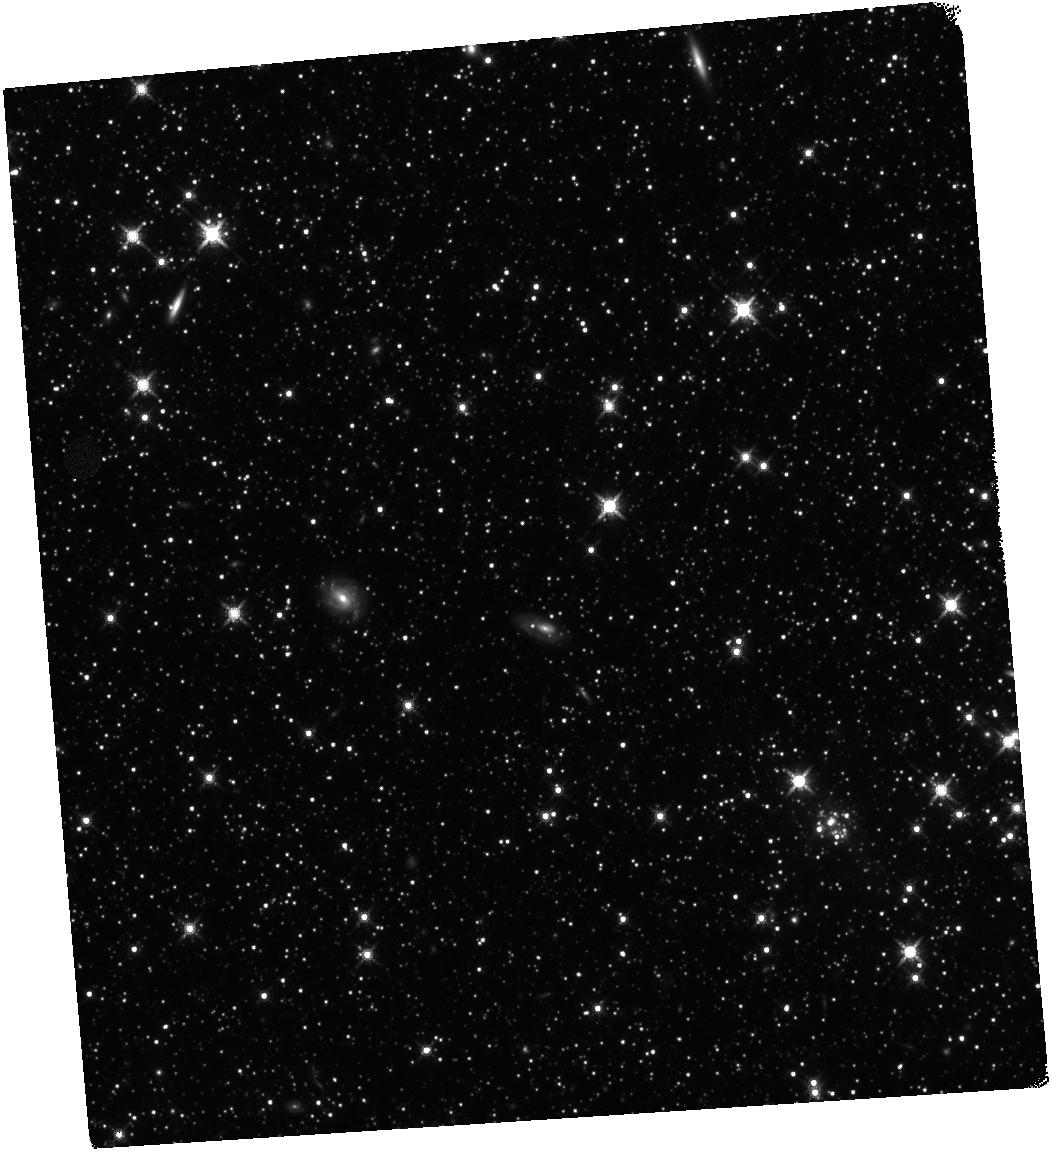
Target: LMC-FIELD-1
Instrument: WFC3/IR
Filter: F160W
Exposure: 1.7 h
Observation ID: hst_13860_02_wfc3_ir_f160w_ickh02

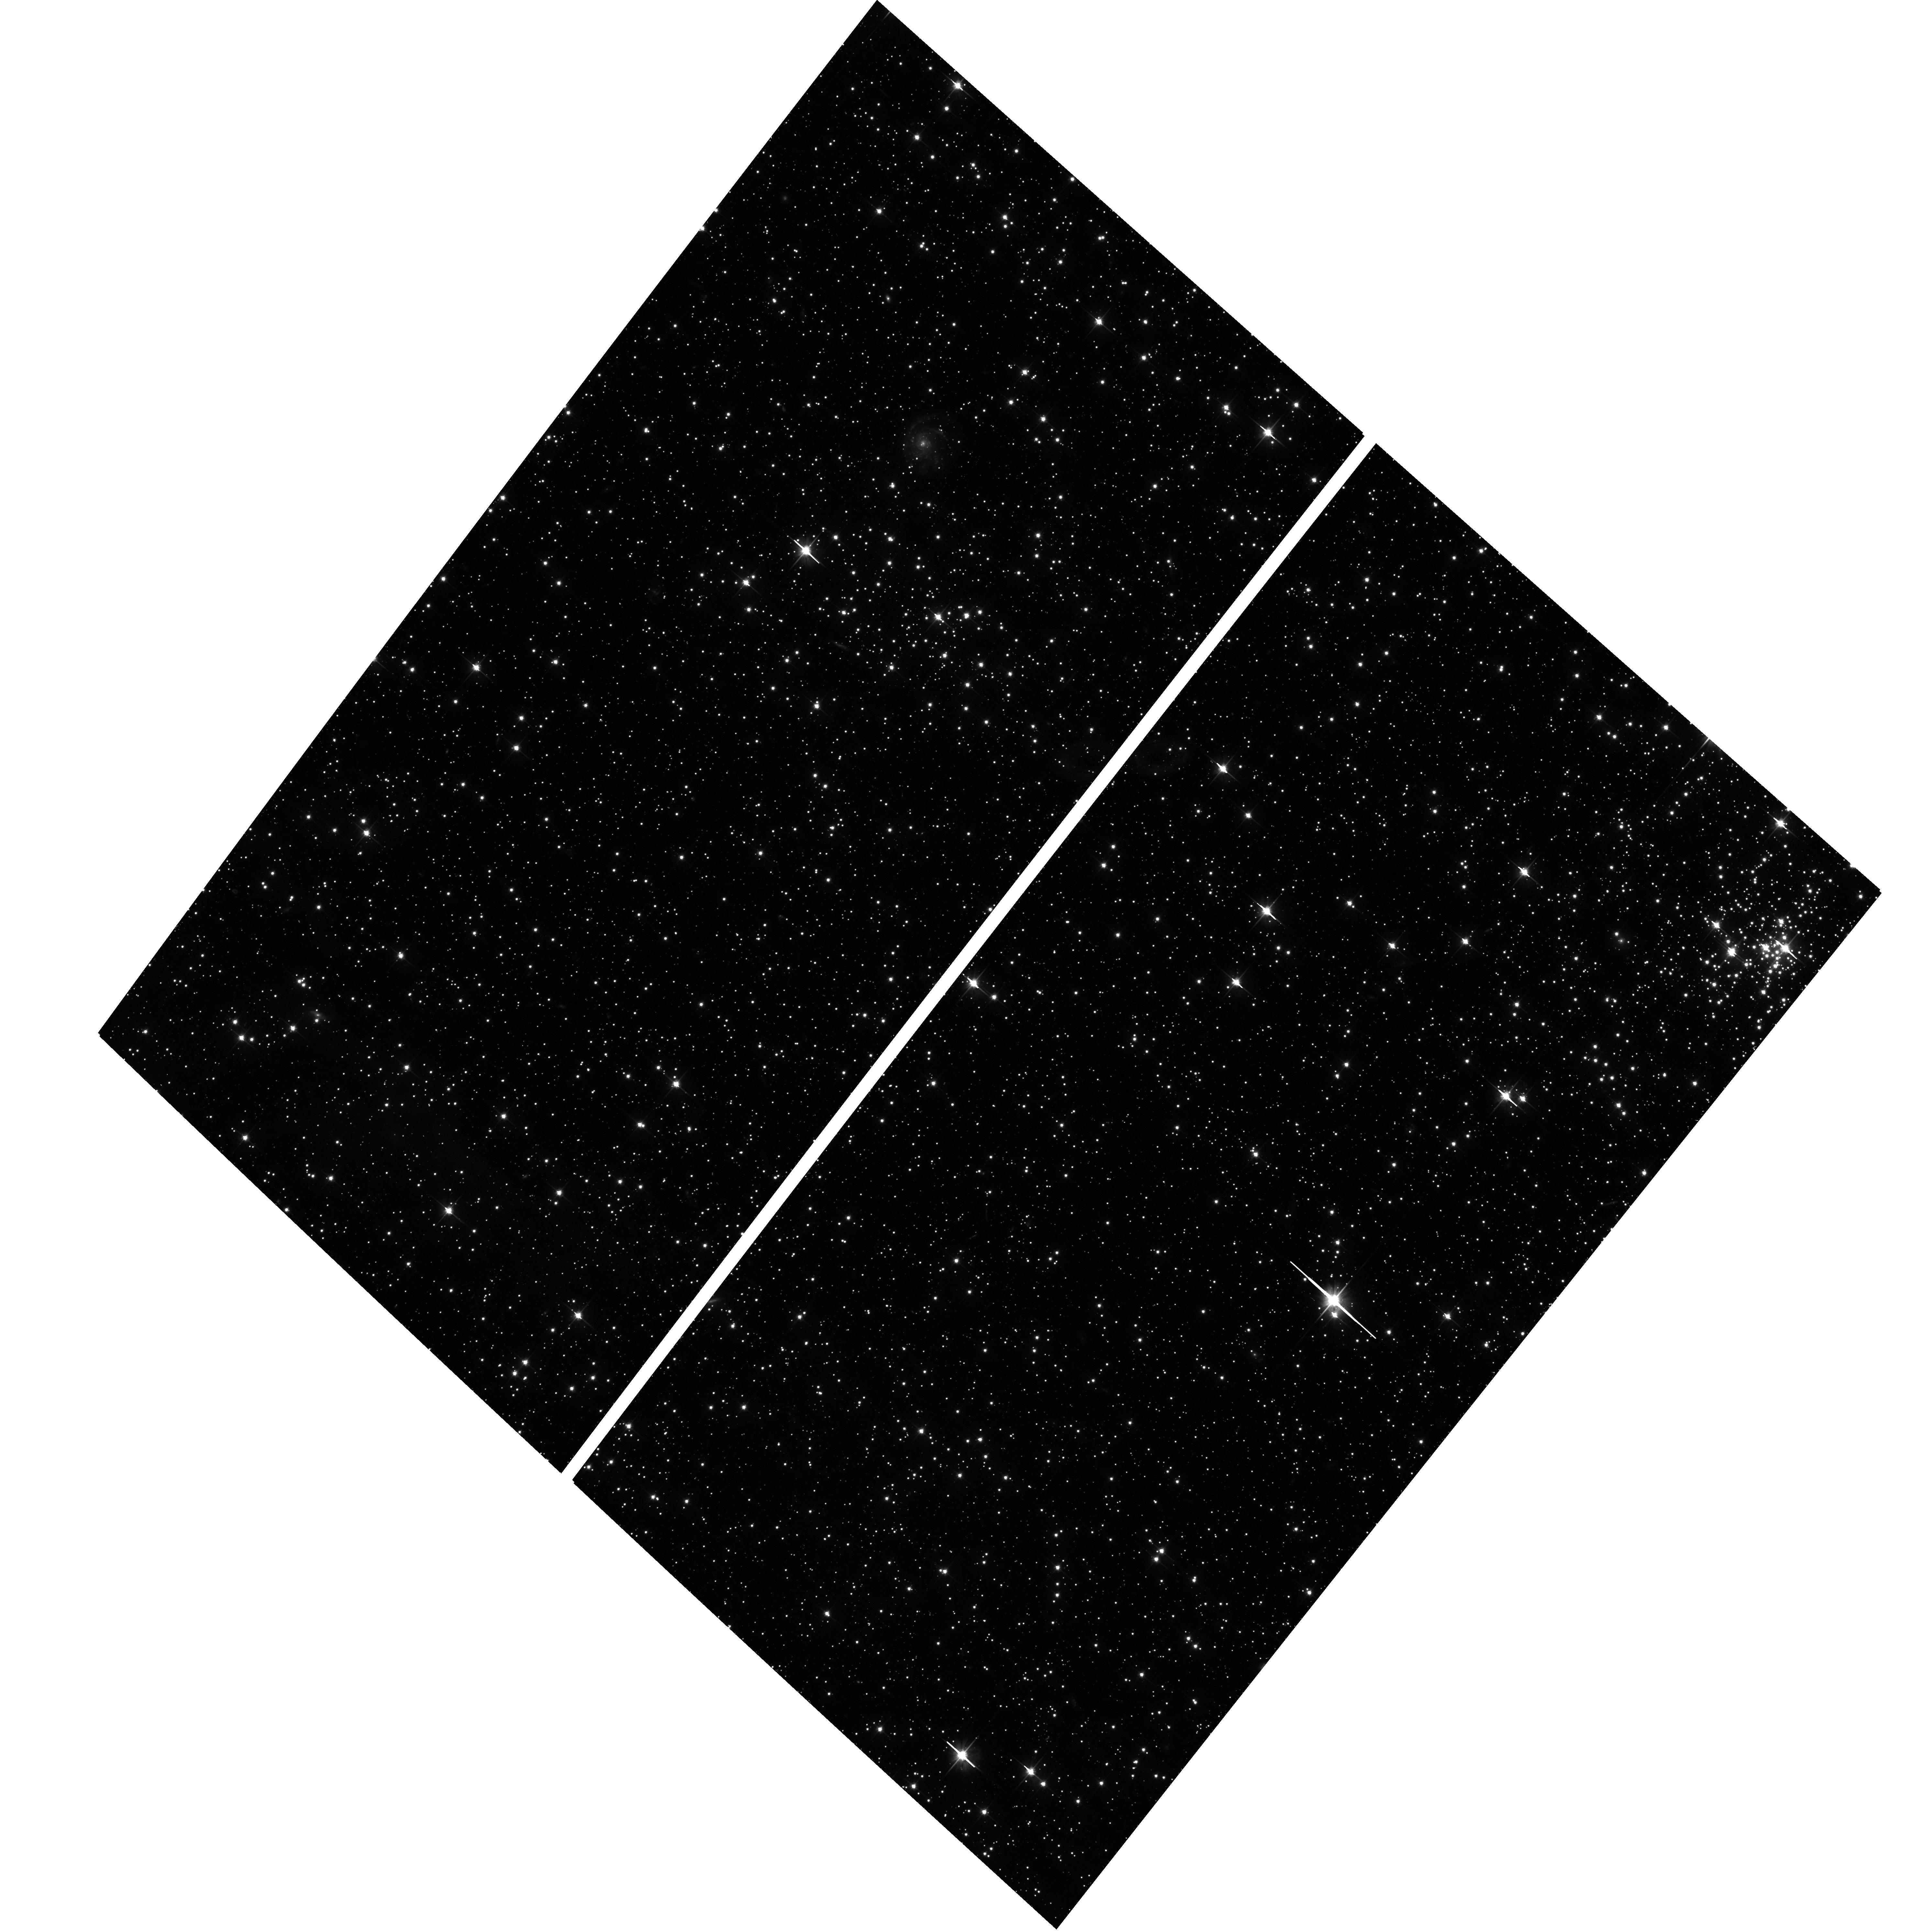
Target: LMC-FIELD-1
Instrument: ACS/WFC
Filter: F606W
Exposure: 48 min
Observation ID: hst_13860_04_acs_wfc_f606w_jckh04

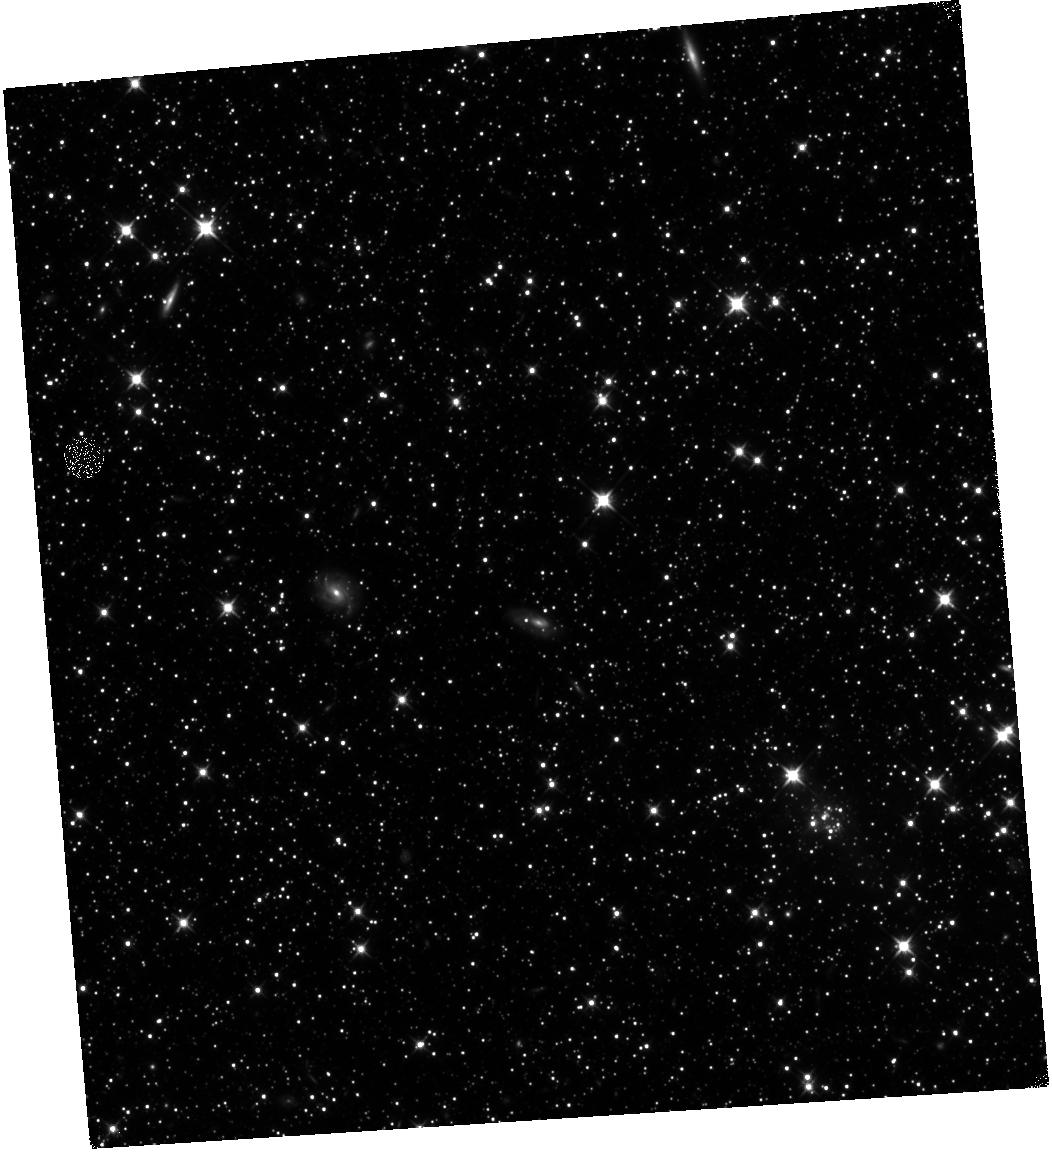
Target: LMC-FIELD-1
Instrument: WFC3/IR
Filter: F110W
Exposure: 1.7 h
Observation ID: hst_13860_06_wfc3_ir_f110w_ickh06

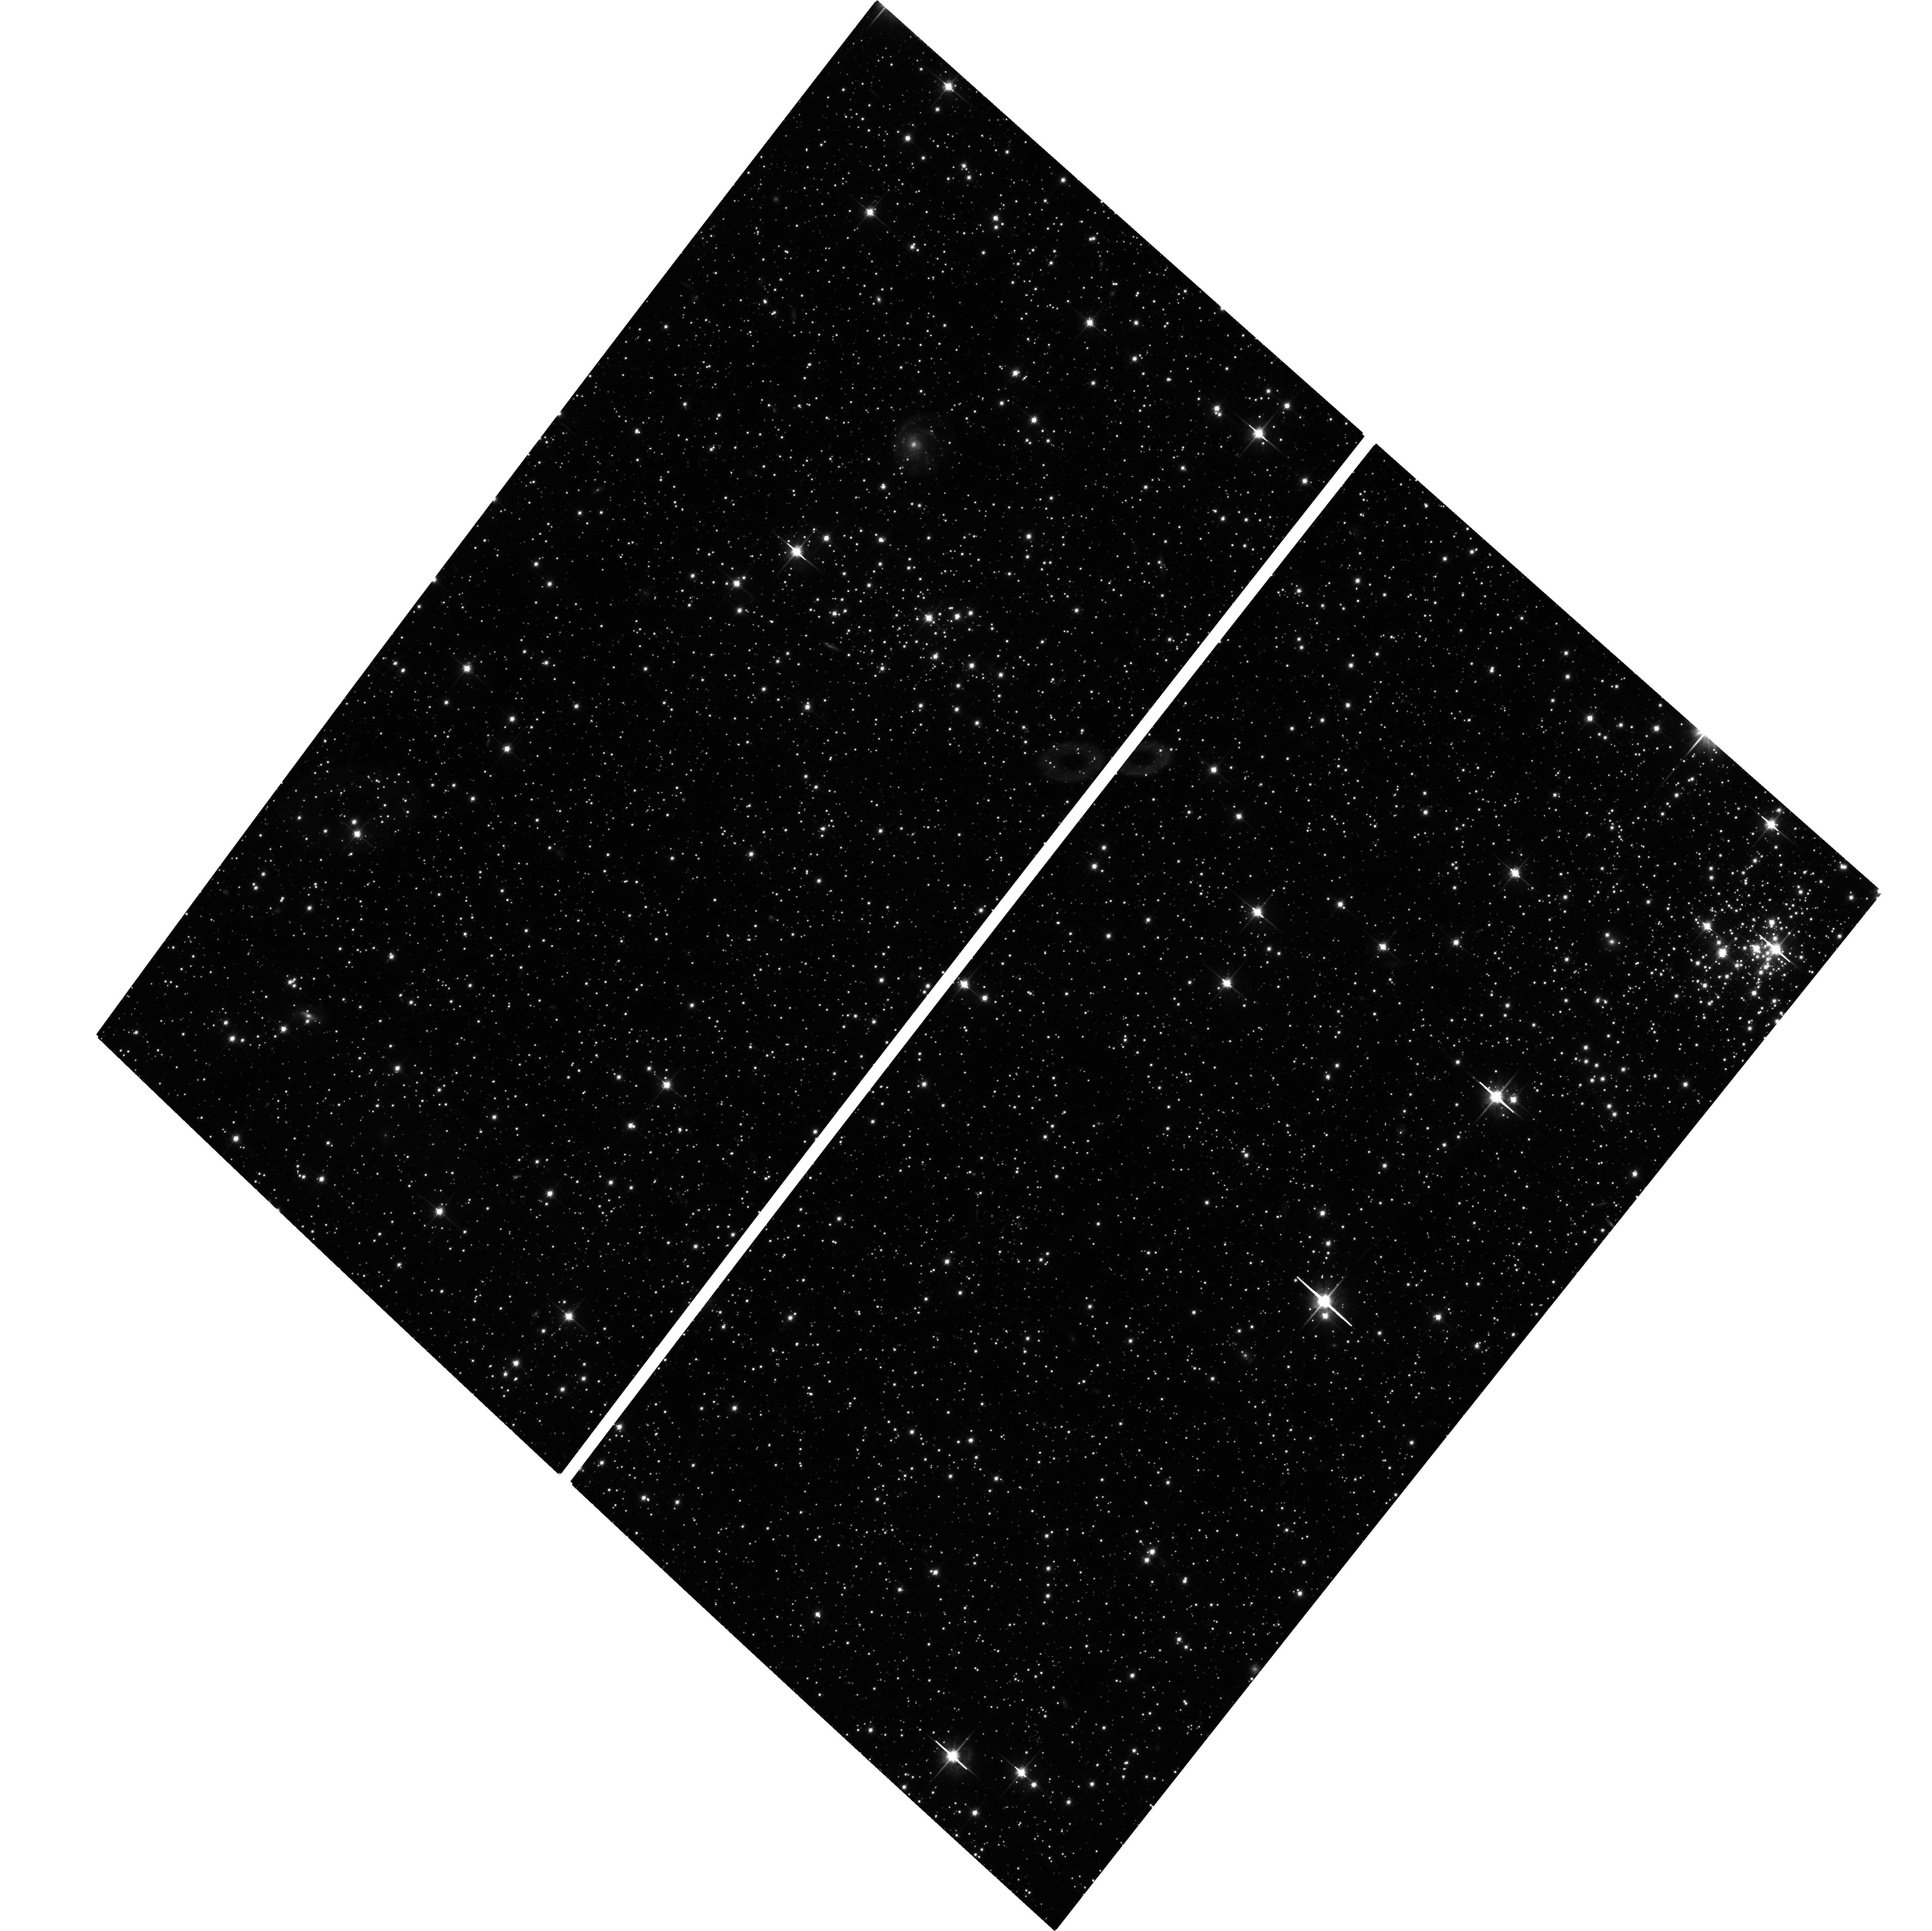
Target: LMC-FIELD-1
Instrument: ACS/WFC
Filter: F814W
Exposure: 1.6 h
Observation ID: hst_13860_06_acs_wfc_f814w_jckh06

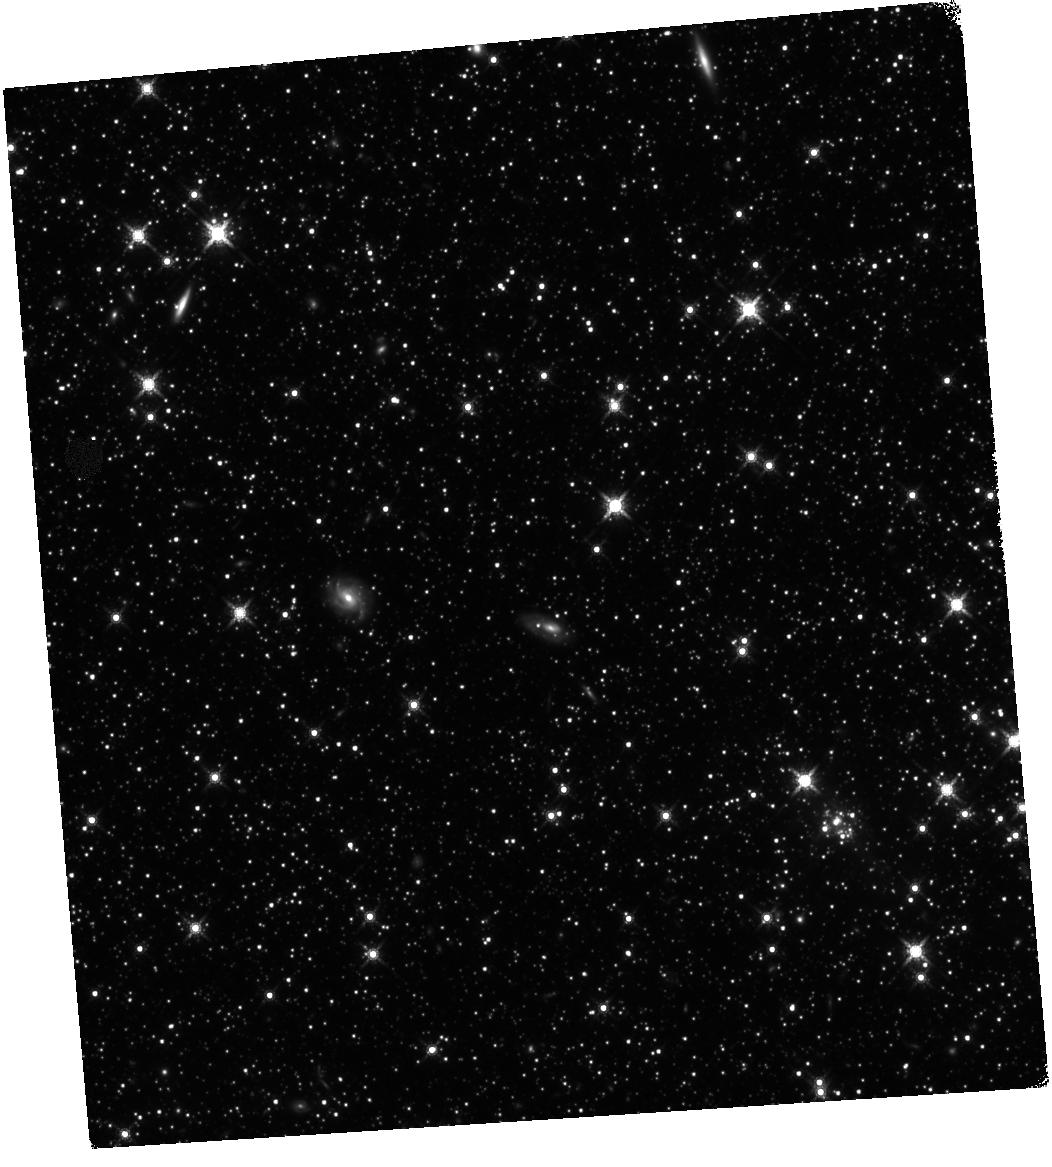
Target: LMC-FIELD-1
Instrument: WFC3/IR
Filter: F160W
Exposure: 1.7 h
Observation ID: hst_13860_03_wfc3_ir_f160w_ickh03

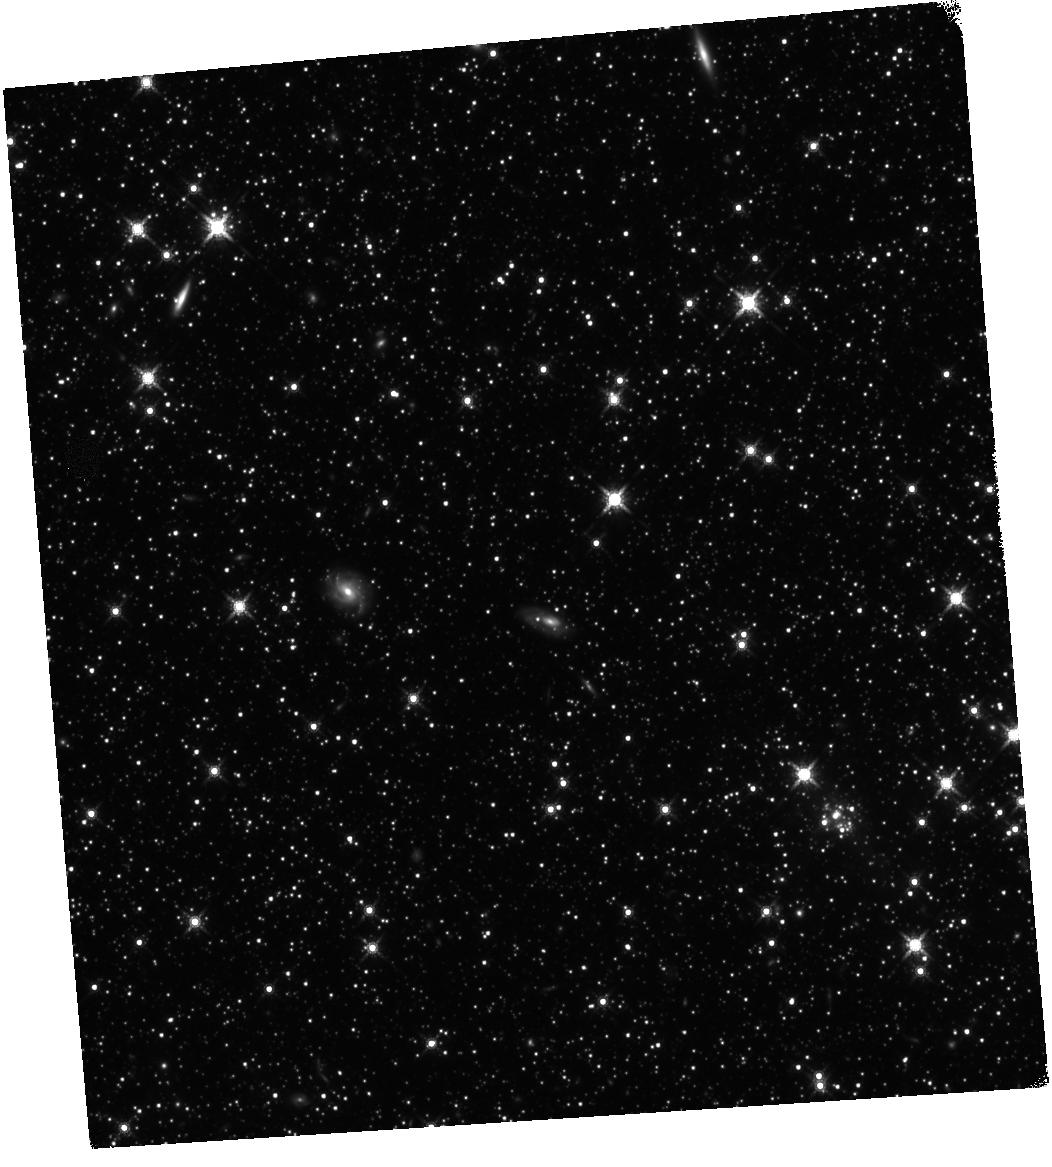
Target: LMC-FIELD-1
Instrument: WFC3/IR
Filter: F160W
Exposure: 1.7 h
Observation ID: hst_13860_04_wfc3_ir_f160w_ickh04

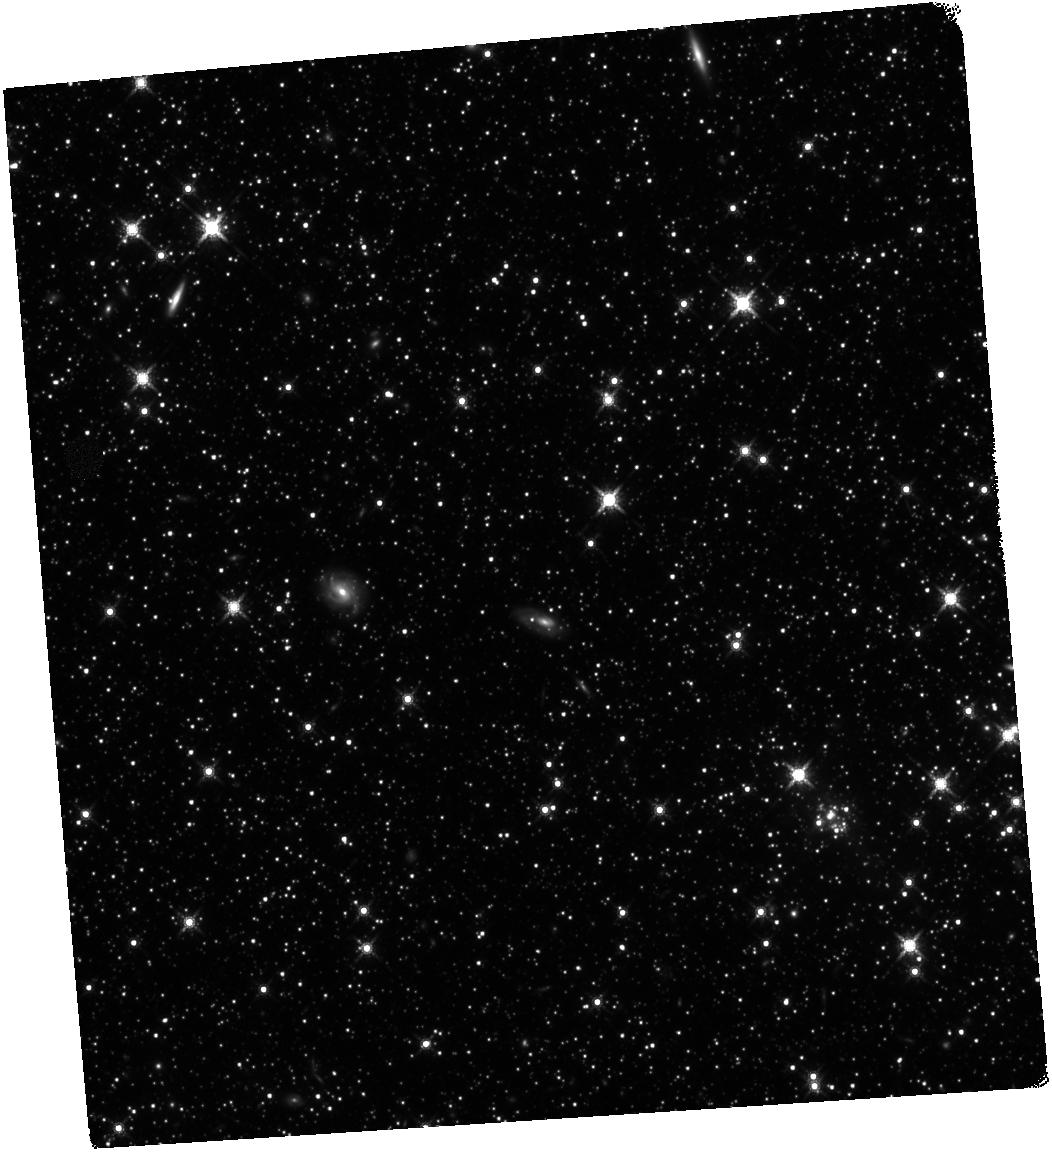
Target: LMC-FIELD-1
Instrument: WFC3/IR
Filter: F160W
Exposure: 1.7 h
Observation ID: hst_13860_01_wfc3_ir_f160w_ickh01

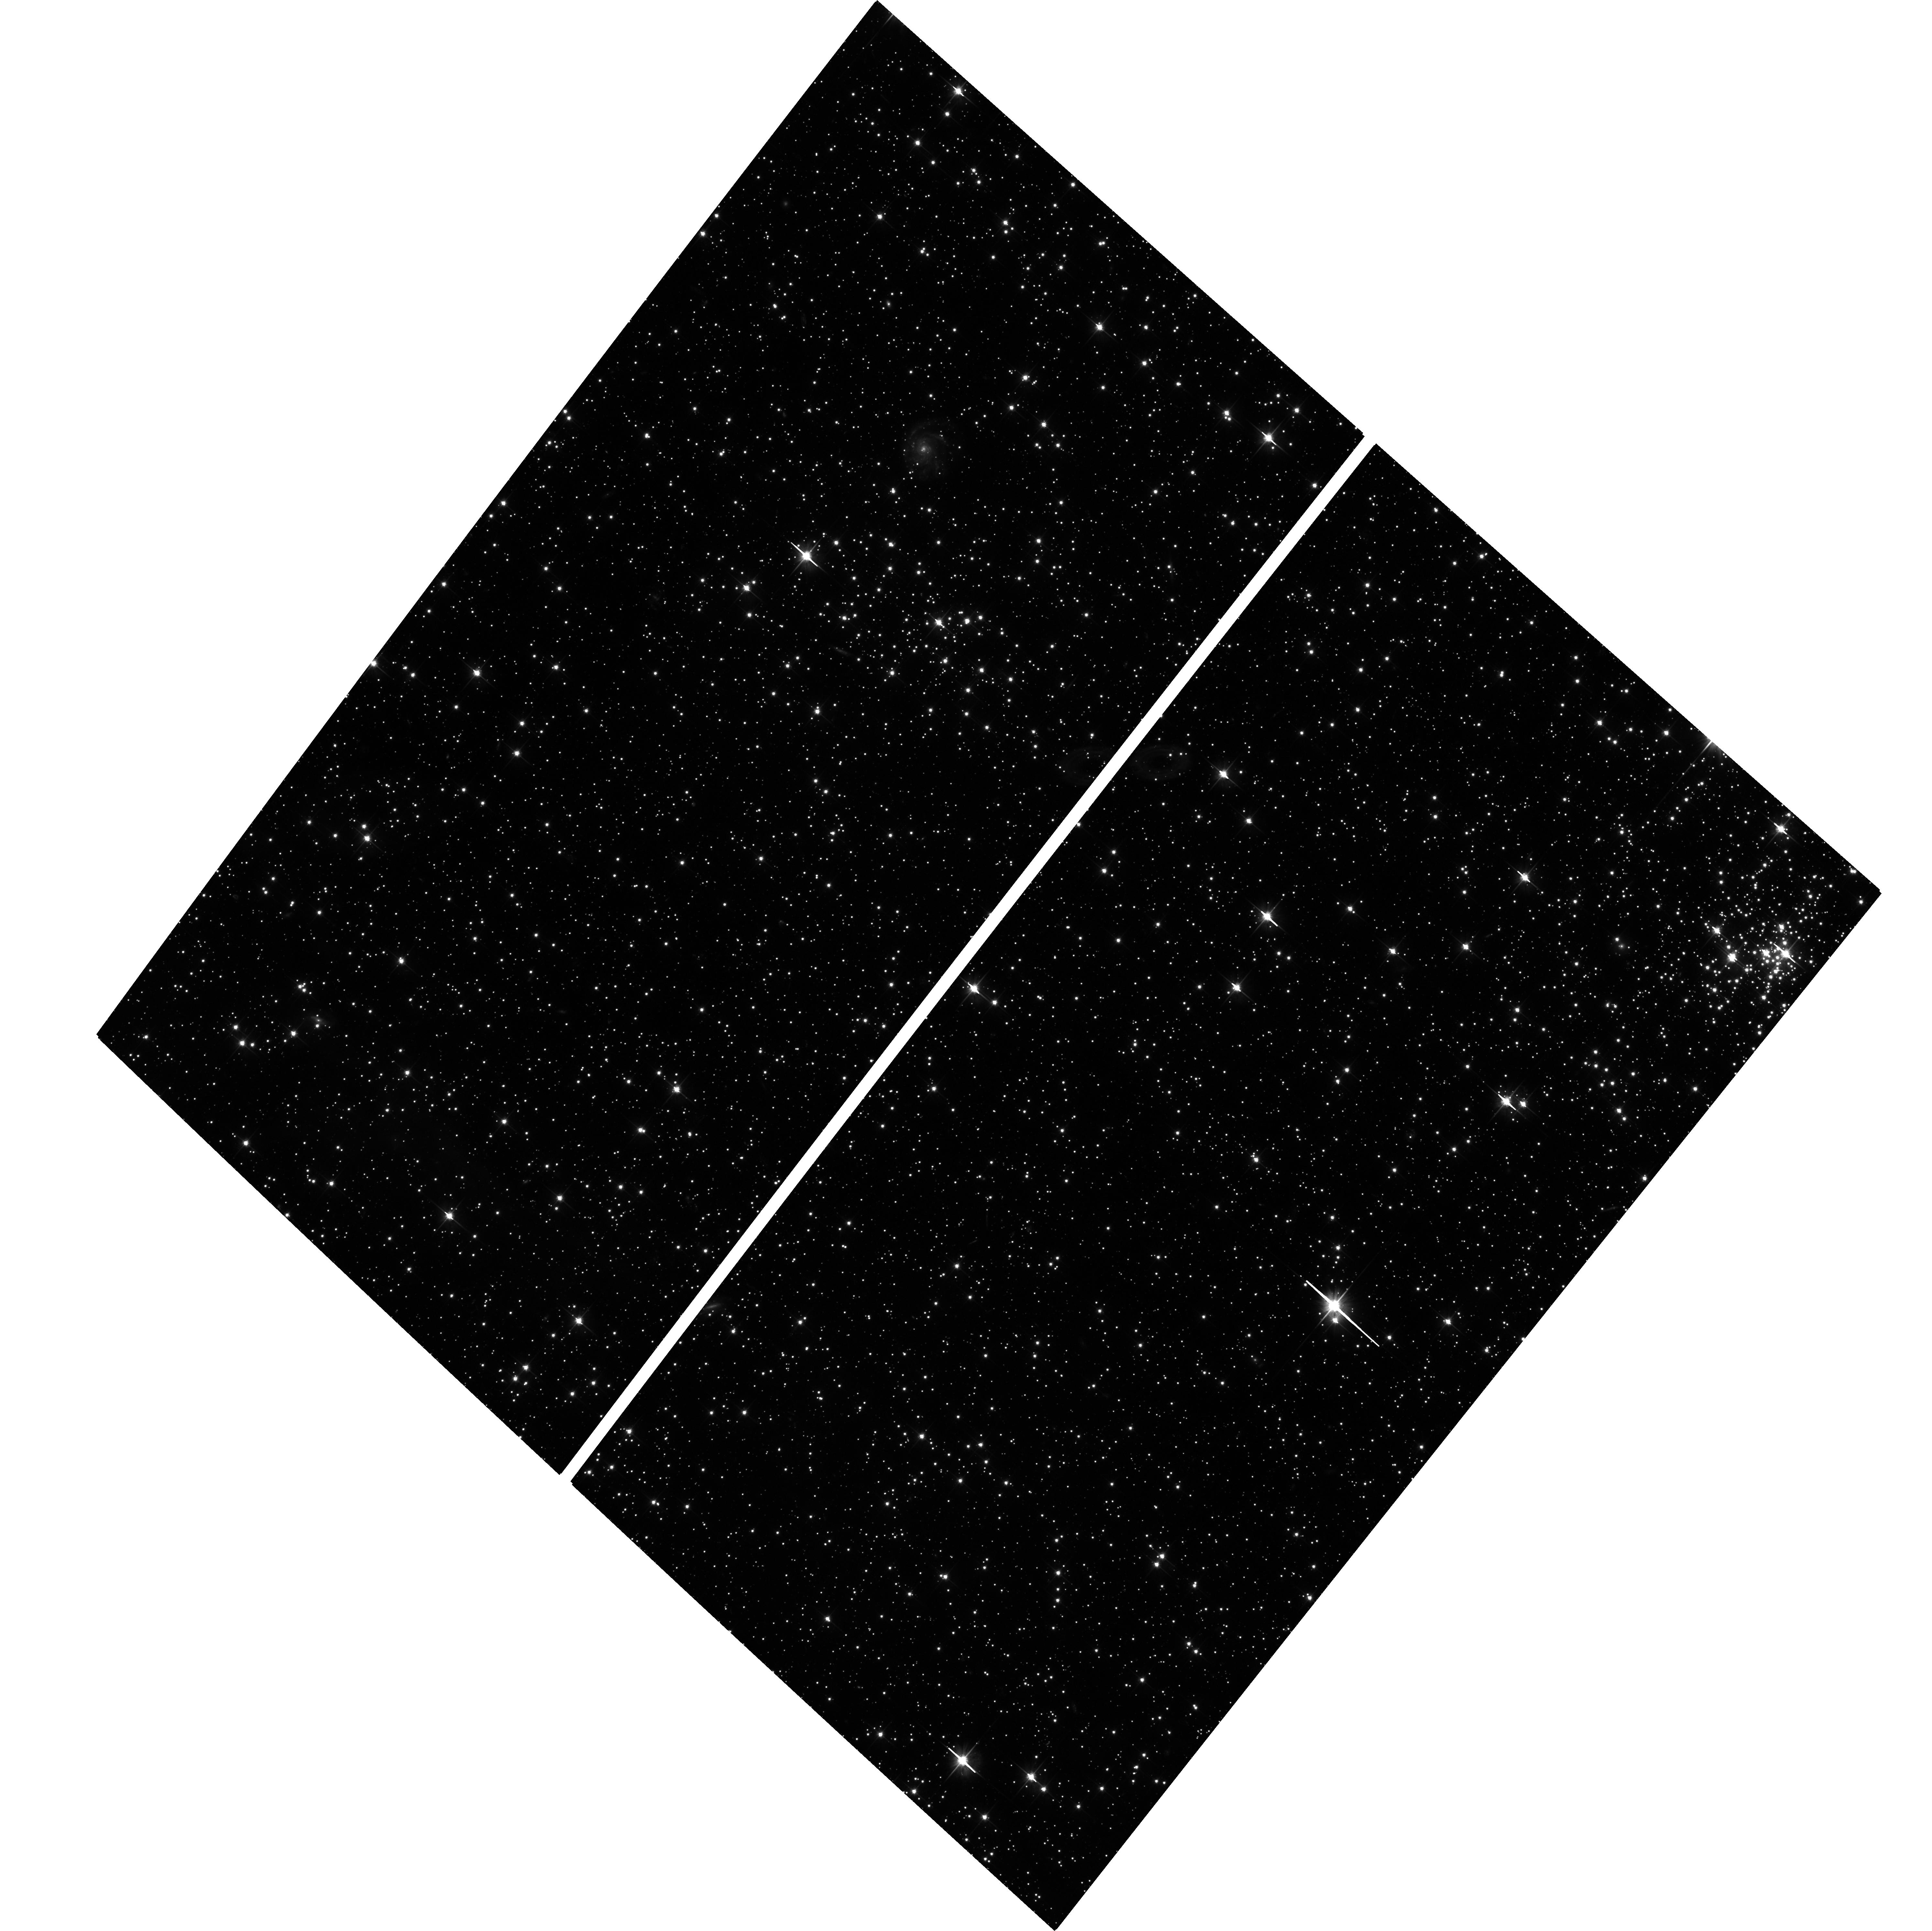
Target: LMC-FIELD-1
Instrument: ACS/WFC
Filter: F606W
Exposure: 1.6 h
Observation ID: hst_13860_03_acs_wfc_f606w_jckh03

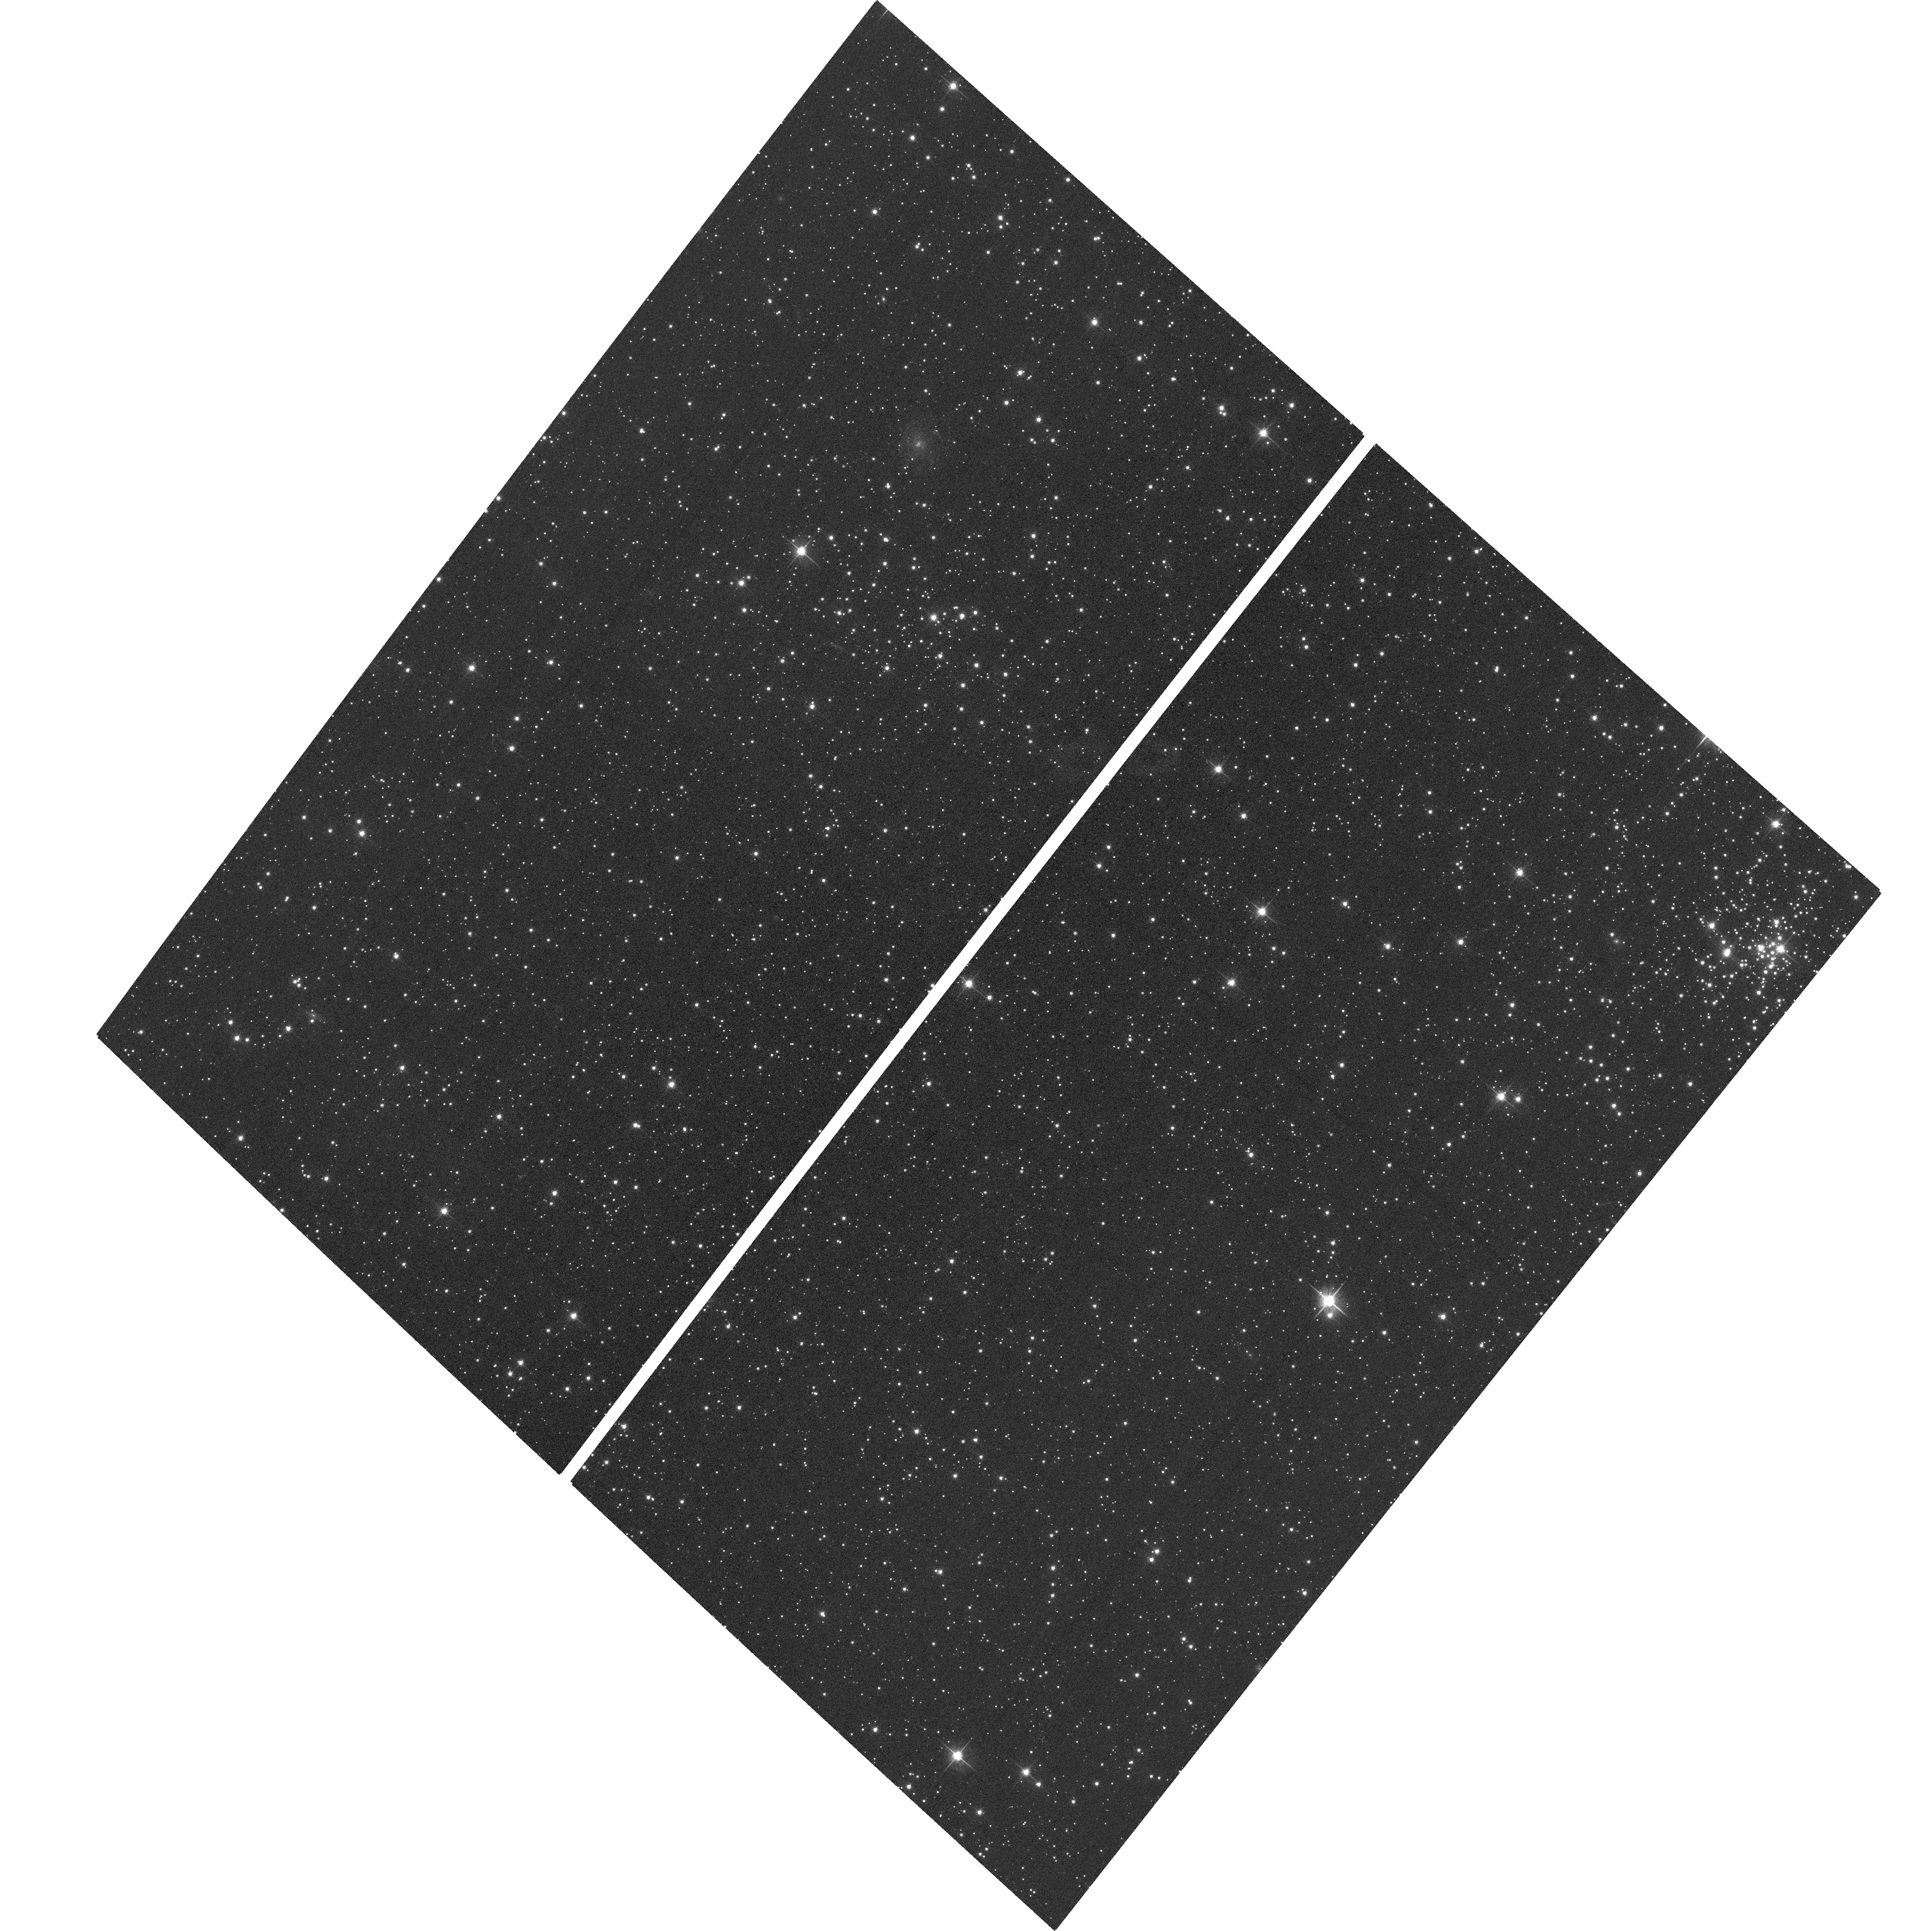
Target: LMC-FIELD-1
Instrument: ACS/WFC
Filter: F606W
Exposure: 4 min
Observation ID: hst_13860_01_acs_wfc_f606w_jckh01

Investigating the low-mass slope and possible turnover in the LMC IMF (PI: Gennaro, Mario)

We propose to derive the Initial Mass Function (IMF) of the field population of the Large Magellanic Cloud (LMC) down to 0.2 solar masses, probing the mass regime where the characteristic IMF turnover is observed in our Galaxy. The power of the HST, using the WFC3 IR channel, is necessary to obtain photometric mass estimates for the faint, cool, dwarf stars with masses below the expected IMF turnover point. Only by probing the IMF down to such masses, it will be possible to clearly distinguish between a bottom-heavy or bottom-light IMF in the LMC. Recent studies, using the deepest available observations for the Small Magellanic Cloud, cannot find clear evidence of a turnover in the IMF for this galaxy, suggesting a bottom-heavy IMF in contrast to the Milky Way. A similar study of the LMC is needed to confirm a possible dependence of the low-mass IMF with galactic environment. Studies of giant ellipticals have recently challenged the picture of a universal IMF, and suggest an enviromental dependence of the IMF, with the most massive galaxies having a larger fraction of low mass stars and no IMF turnover. A study of possible IMF variations from resolved stellar populations in nearby galaxies is of great importance in sheding light on this issue. Our simple approach, using direct evidence from basic star counts, is much less prone to systematic errors with respect to studies of more distant objects which have to rely on the observations of integrated properties.